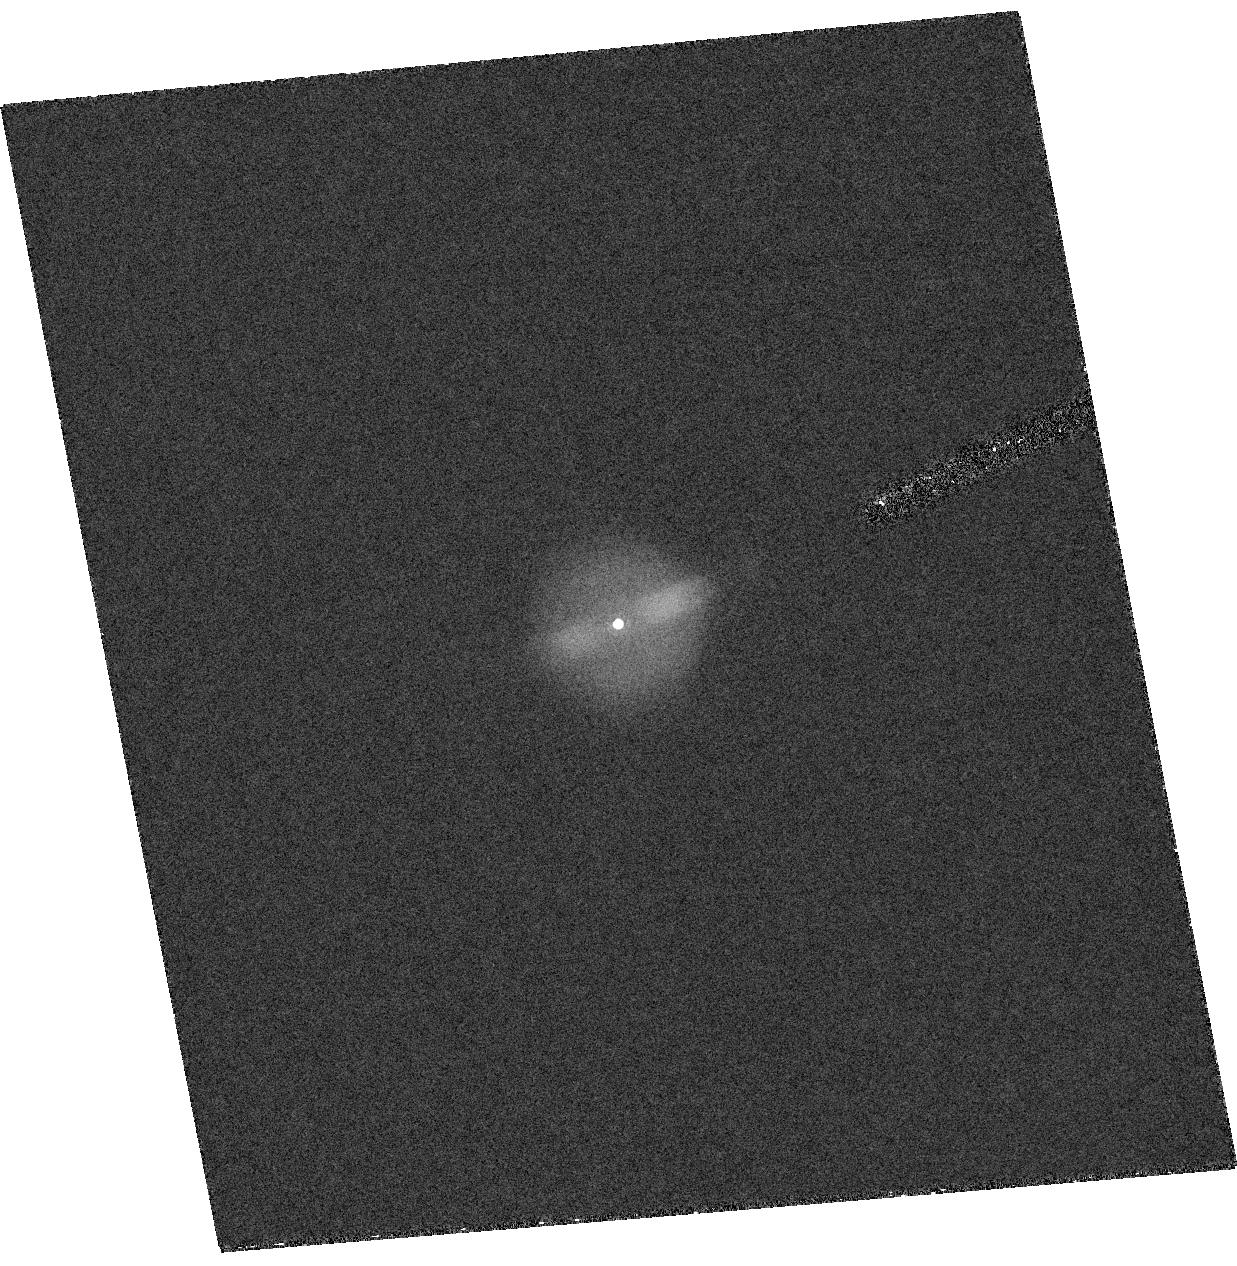
Target: SBS1150+599
Instrument: ACS/HRC
Filter: F658N
Exposure: 58 min
Observation ID: hst_9466_01_acs_hrc_f658n_j8do01

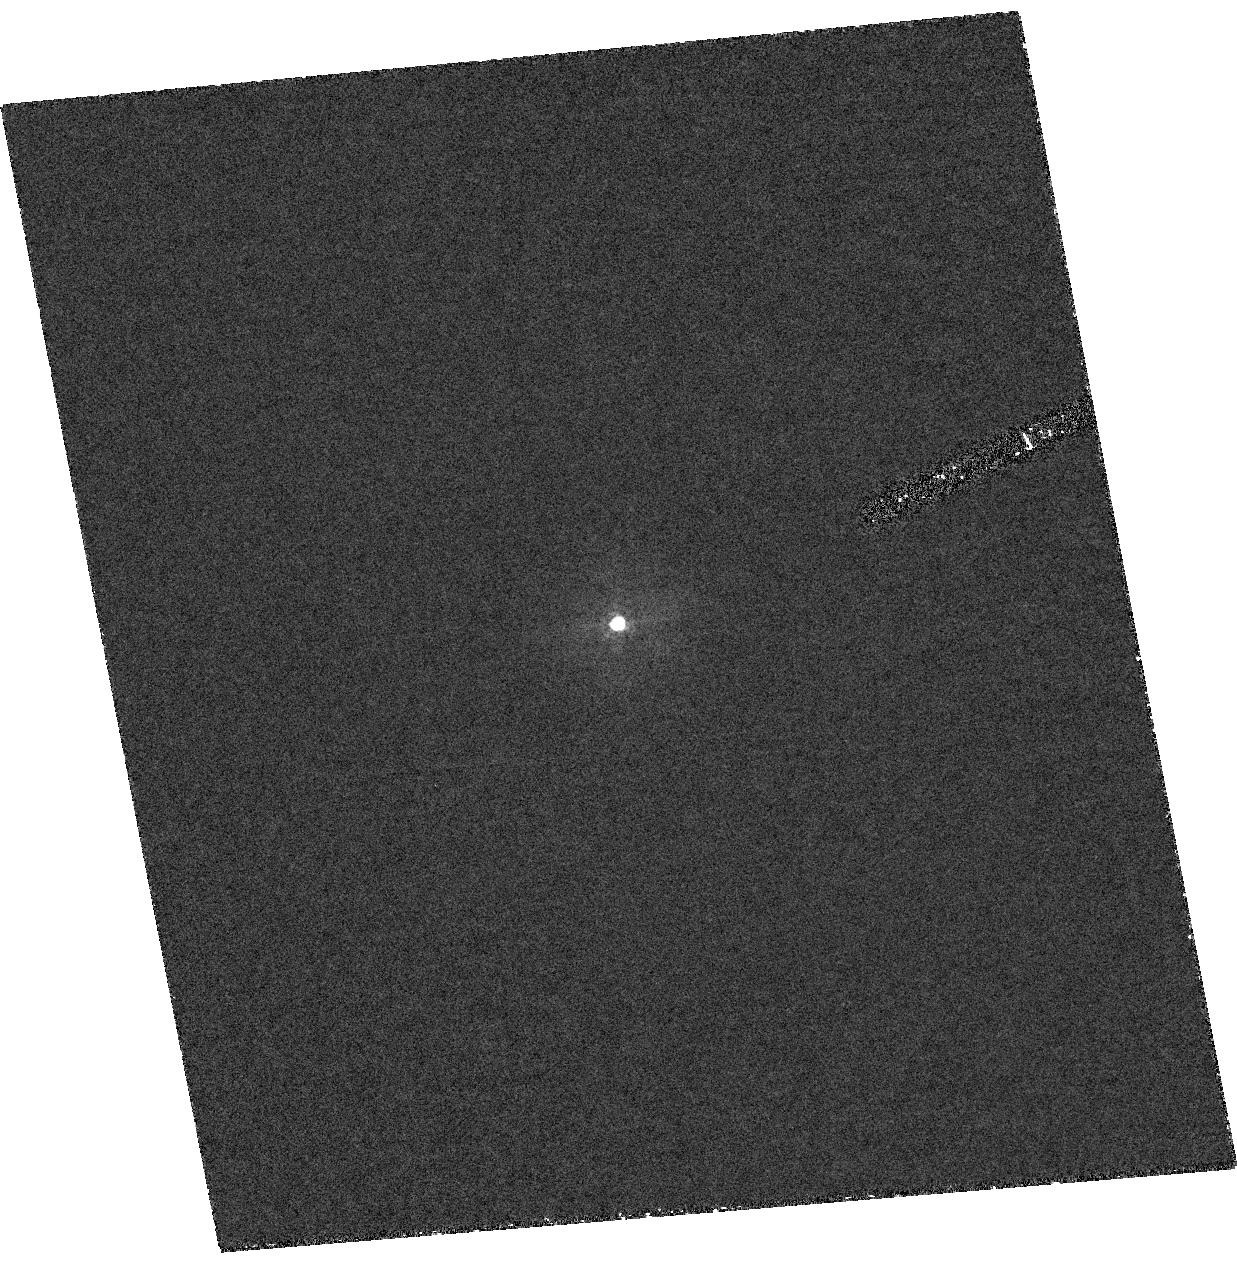
Target: SBS1150+599
Instrument: ACS/HRC
Filter: F344N
Exposure: 3.3 h
Observation ID: hst_9466_01_acs_hrc_f344n_j8do01

SBS 1150+599: A Population III Planetary Nebula? (PI: Garnavich, Peter M.)

SBS 1150+599 is a puzzling emission-line object. Optical spectra reveal only strong Balmer, He II and Ne V lines, along with a hot, featureless continuum. We have recently partially resolved the HAlpha emission in a ground-based image, and believe the object to be a new halo planetary nebula, one of only handful known in the Milky Way. If correct, its lack of significant O III and other forbidden emission means that SBS 1150+599 has the lowest metallicity of any known planetary nebula. Our estimate of the oxygen abundance places it 40 times lower than that of K 648 in the globular cluster M15, the previous record holder, and would make it one of the most metal-poor objects in the Galaxy. We propose obtaining ACS images of SBS 1150+599 to confirm that it is a planetary nebula and to determine its morphology. Planetary nebulae in old populations may occur due to binary-star merging, and the morphology may test this hypothesis. We will also study the UV spectrum of SBS 1150+599 using STIS to confirm the O/H value and estimate carbon and nitrogen abundances unobtainable in the optical.